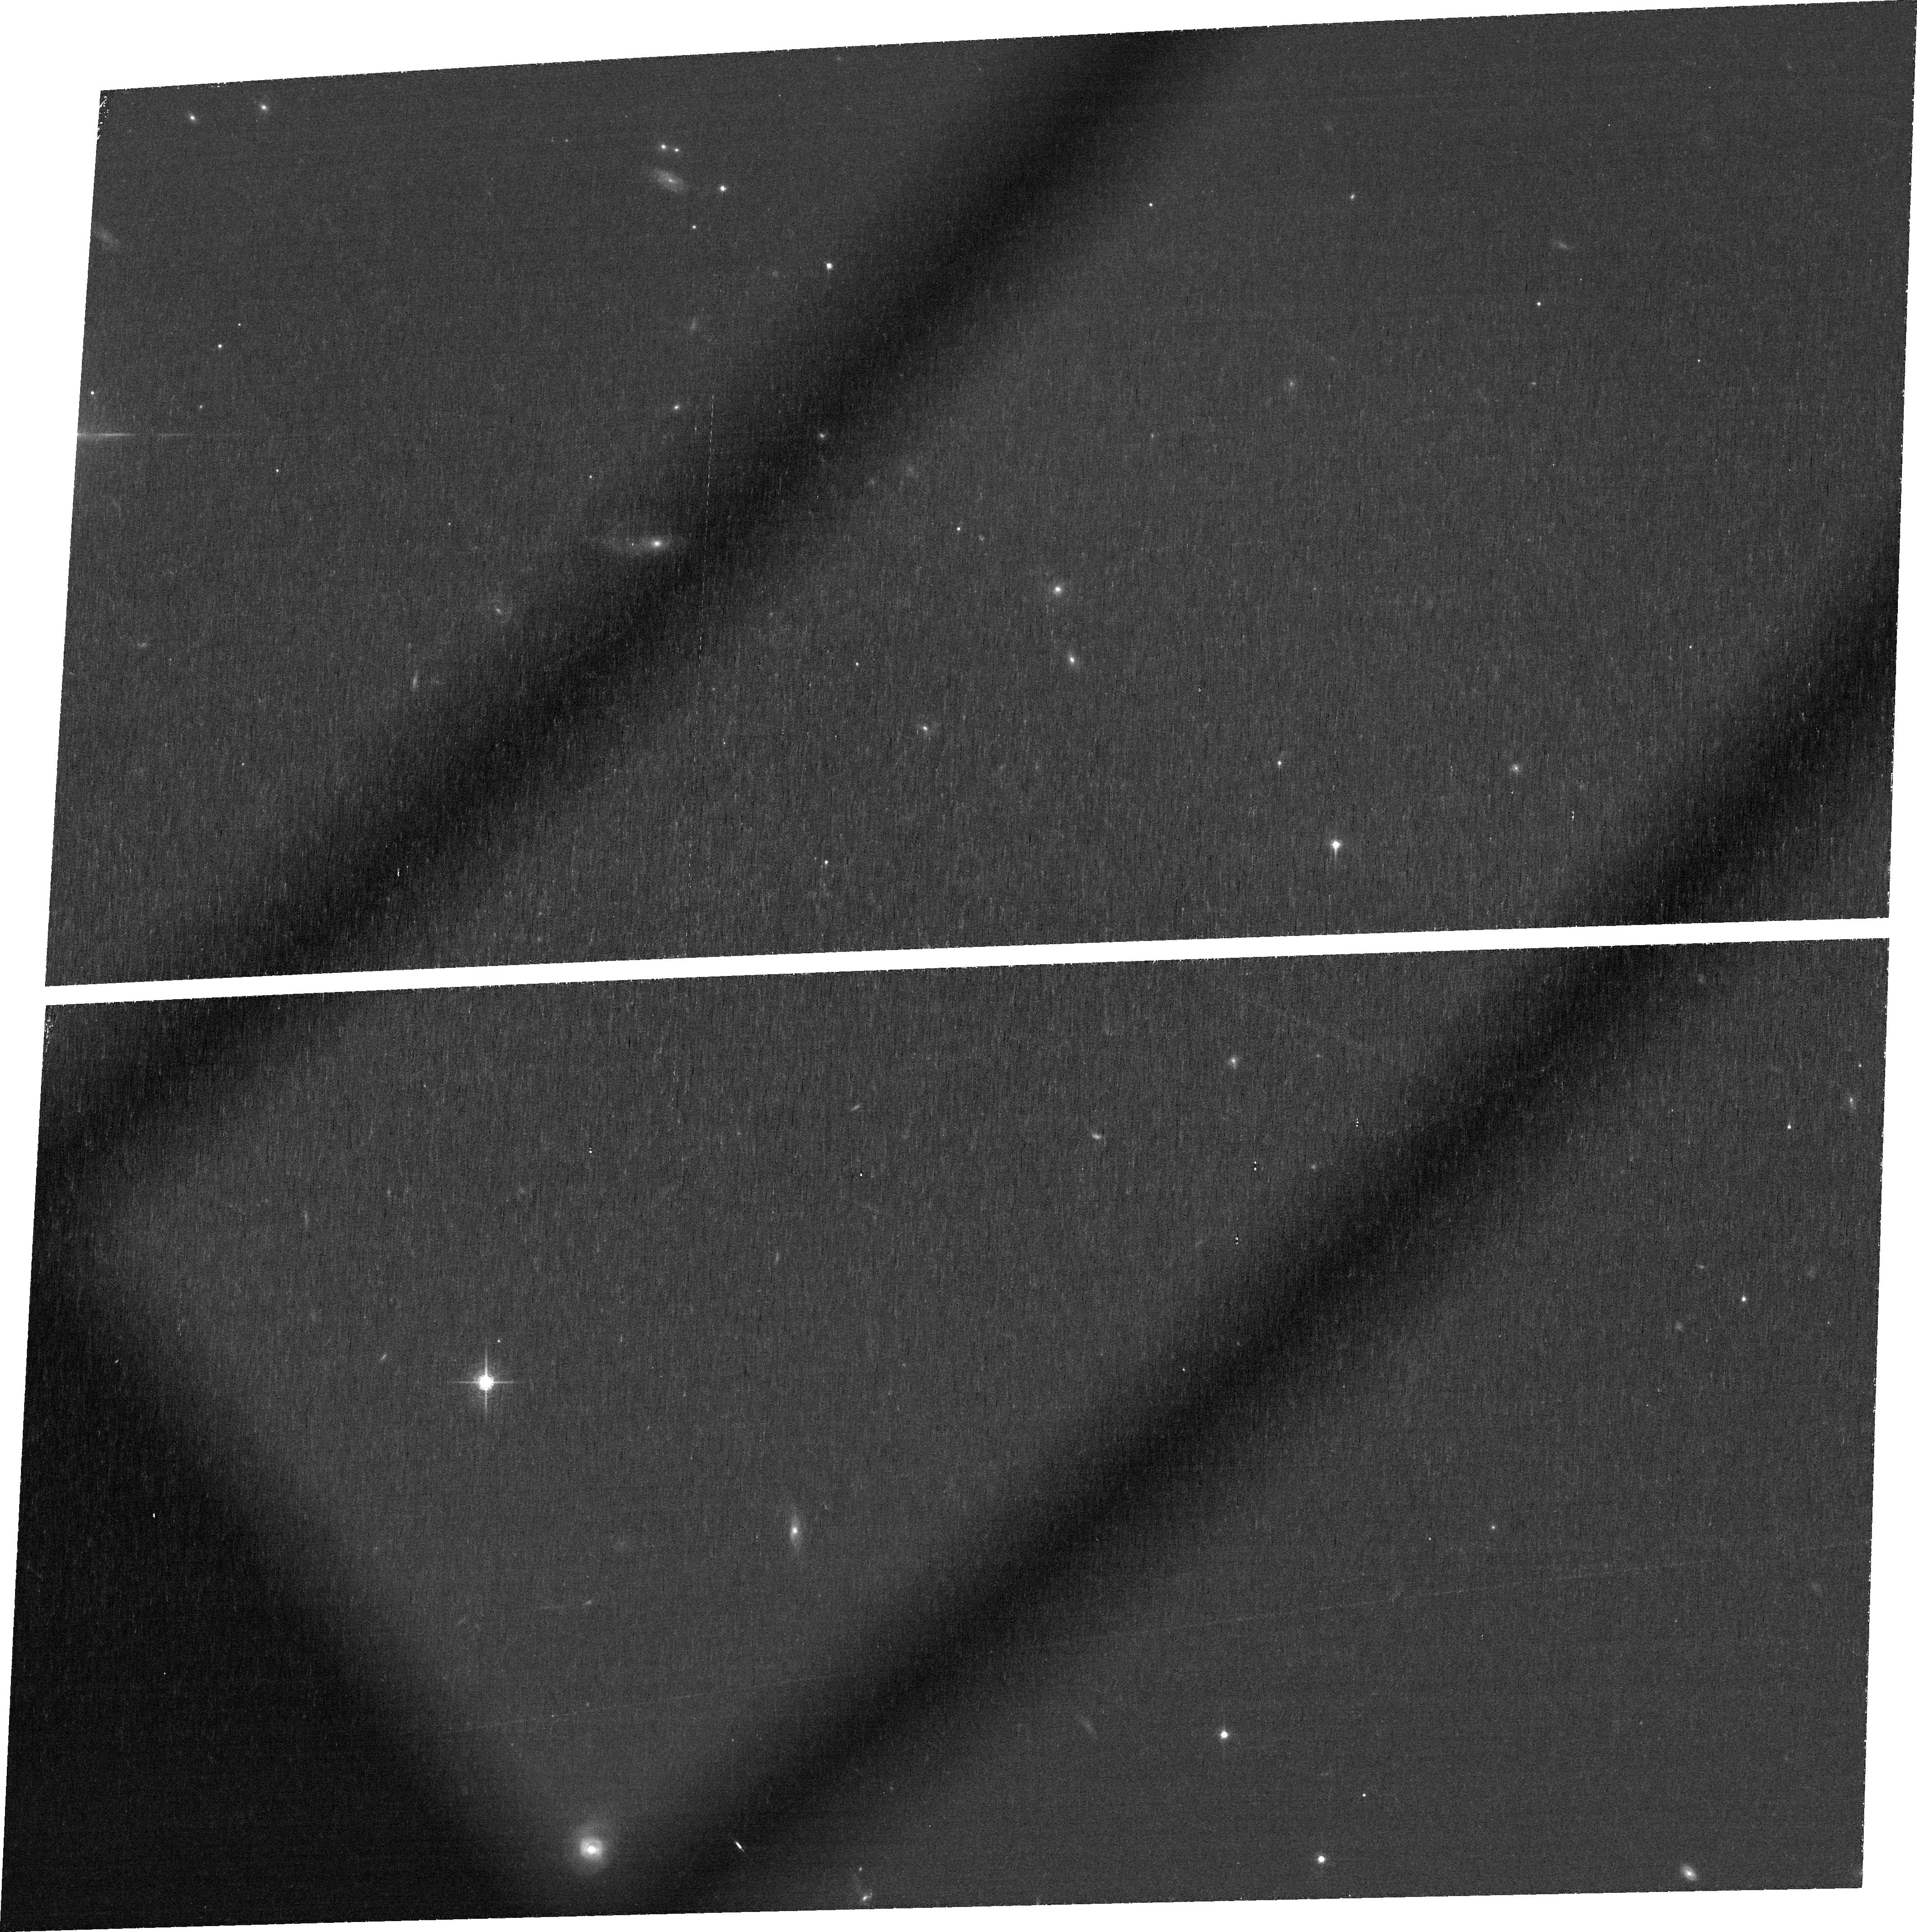
Target: SDSSJ1030+0524. Instrument: ACS/WFC. Filter: FR716N. Exposure: 1.5 h. Observation ID: jbza01020

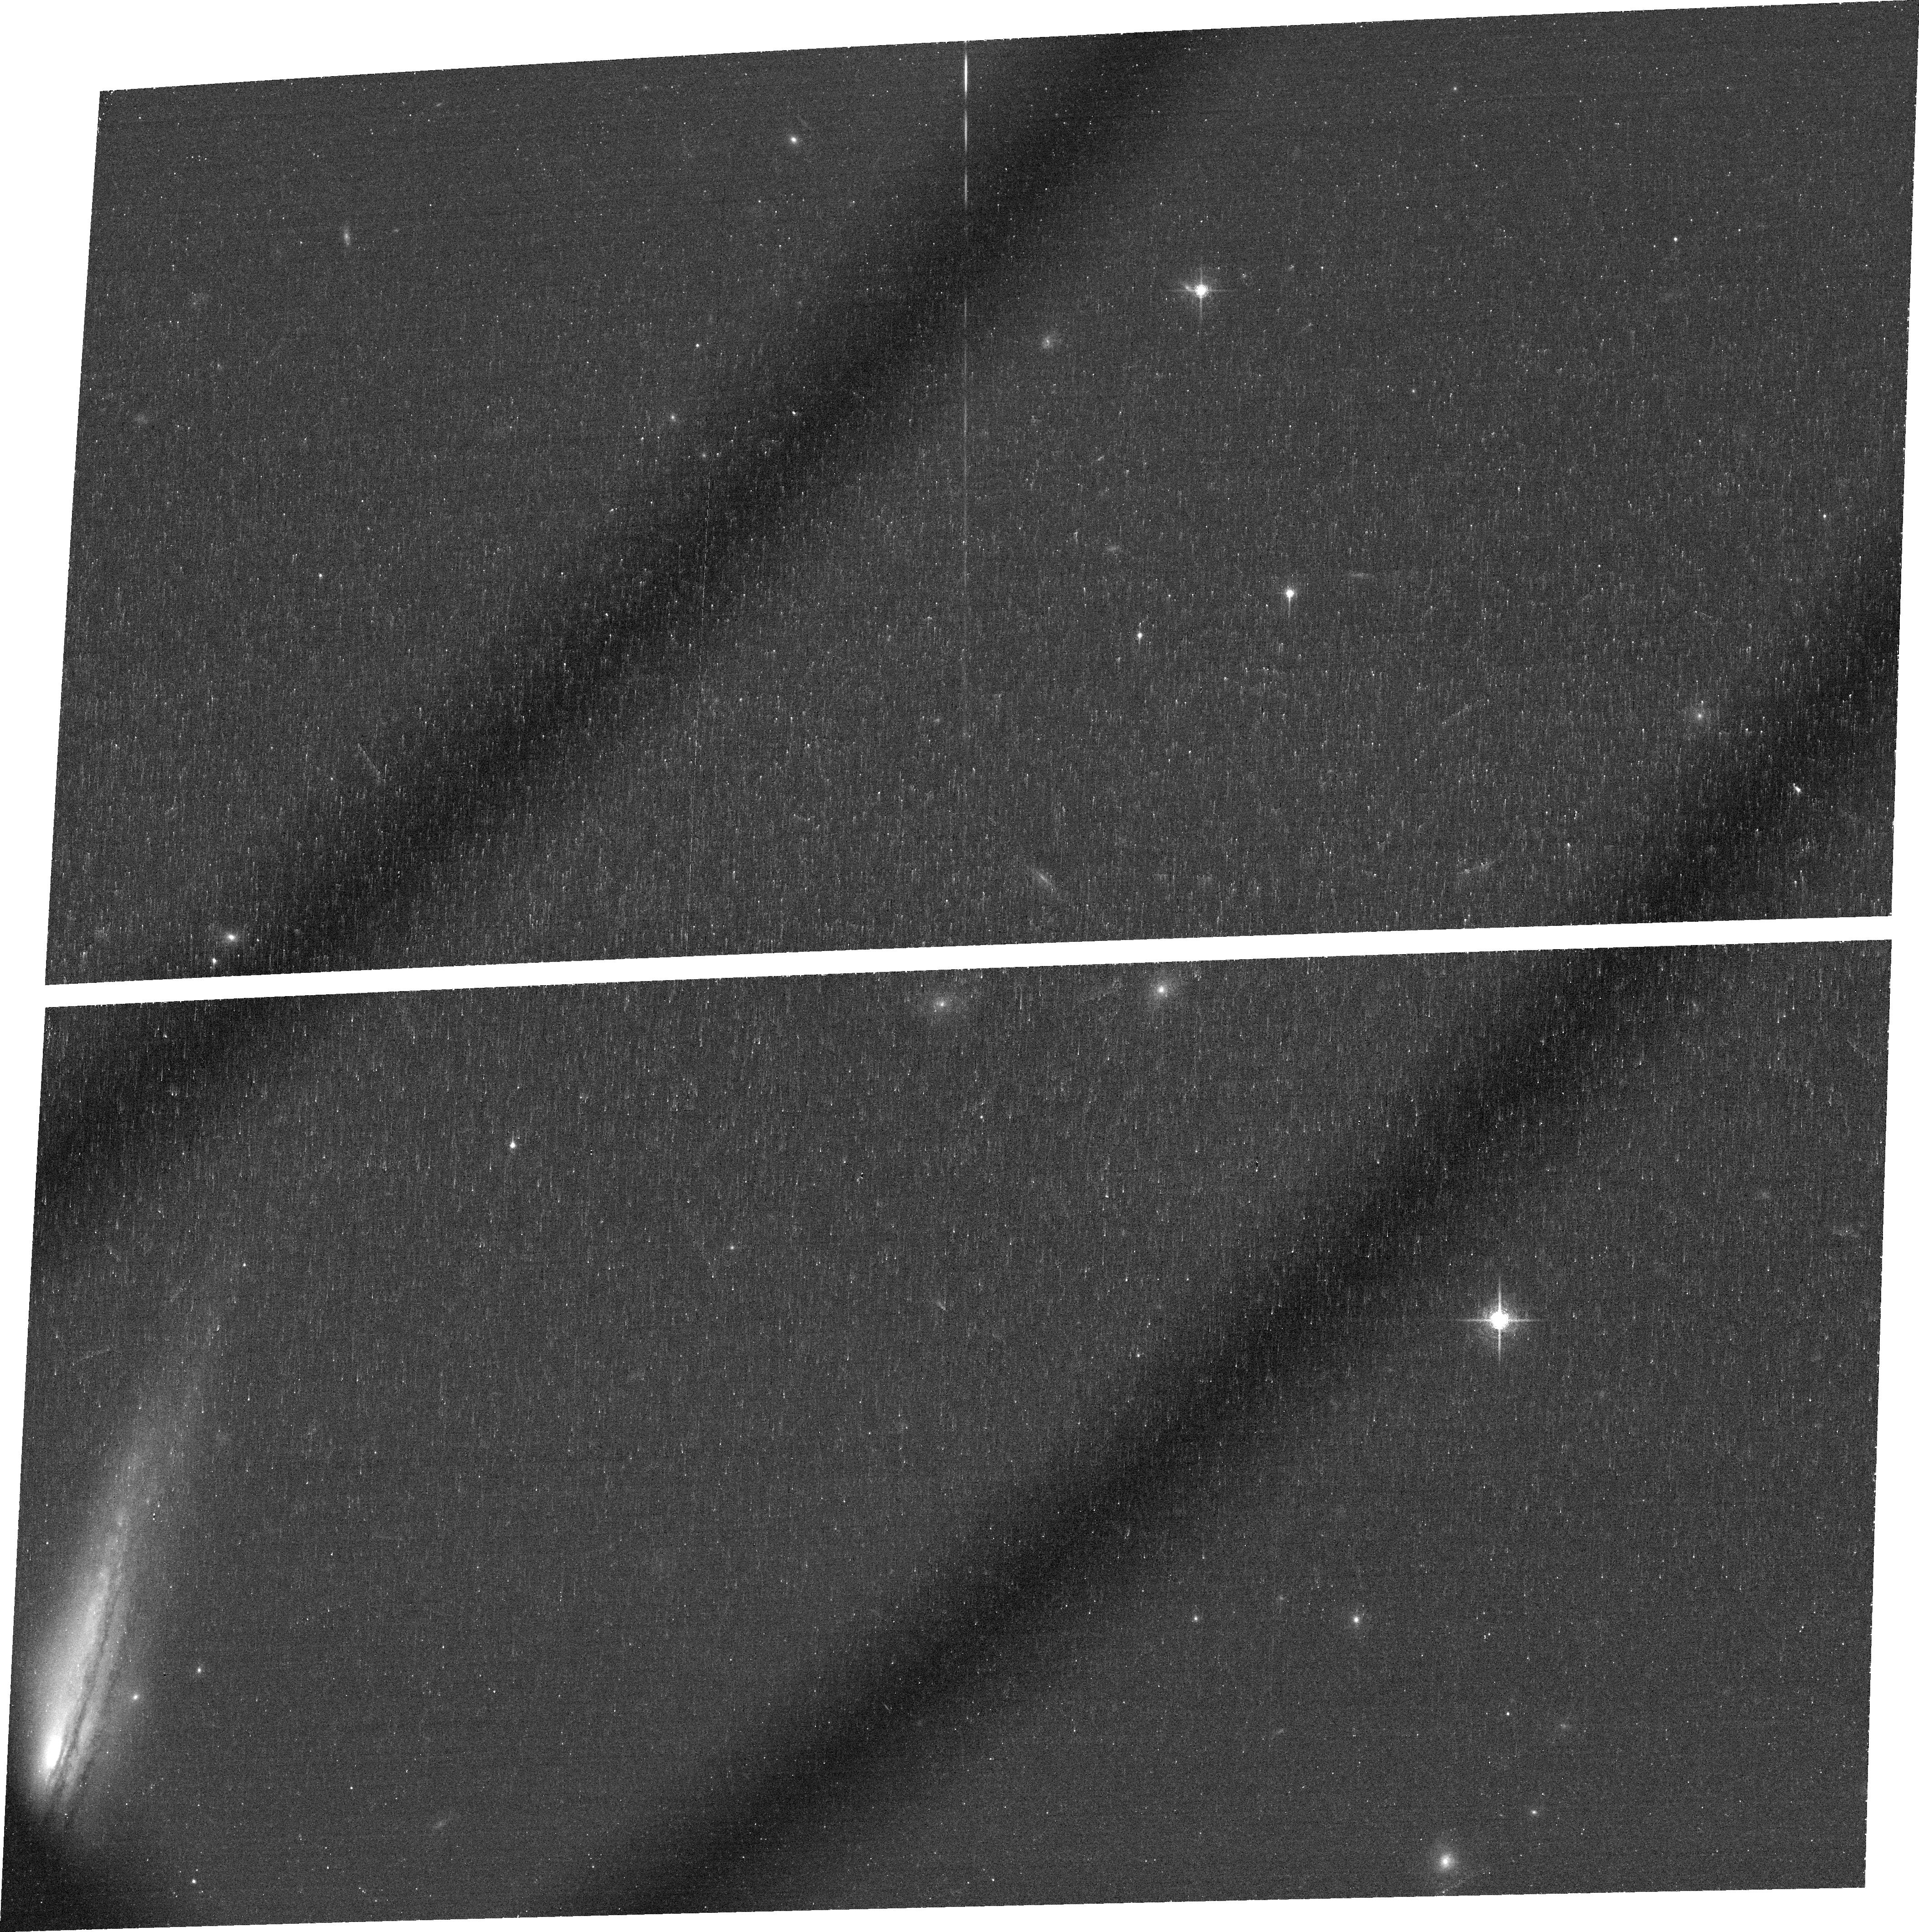
Target: SDSSJ1306+0356. Instrument: ACS/WFC. Filter: FR716N. Exposure: 39 min. Observation ID: jbza04010

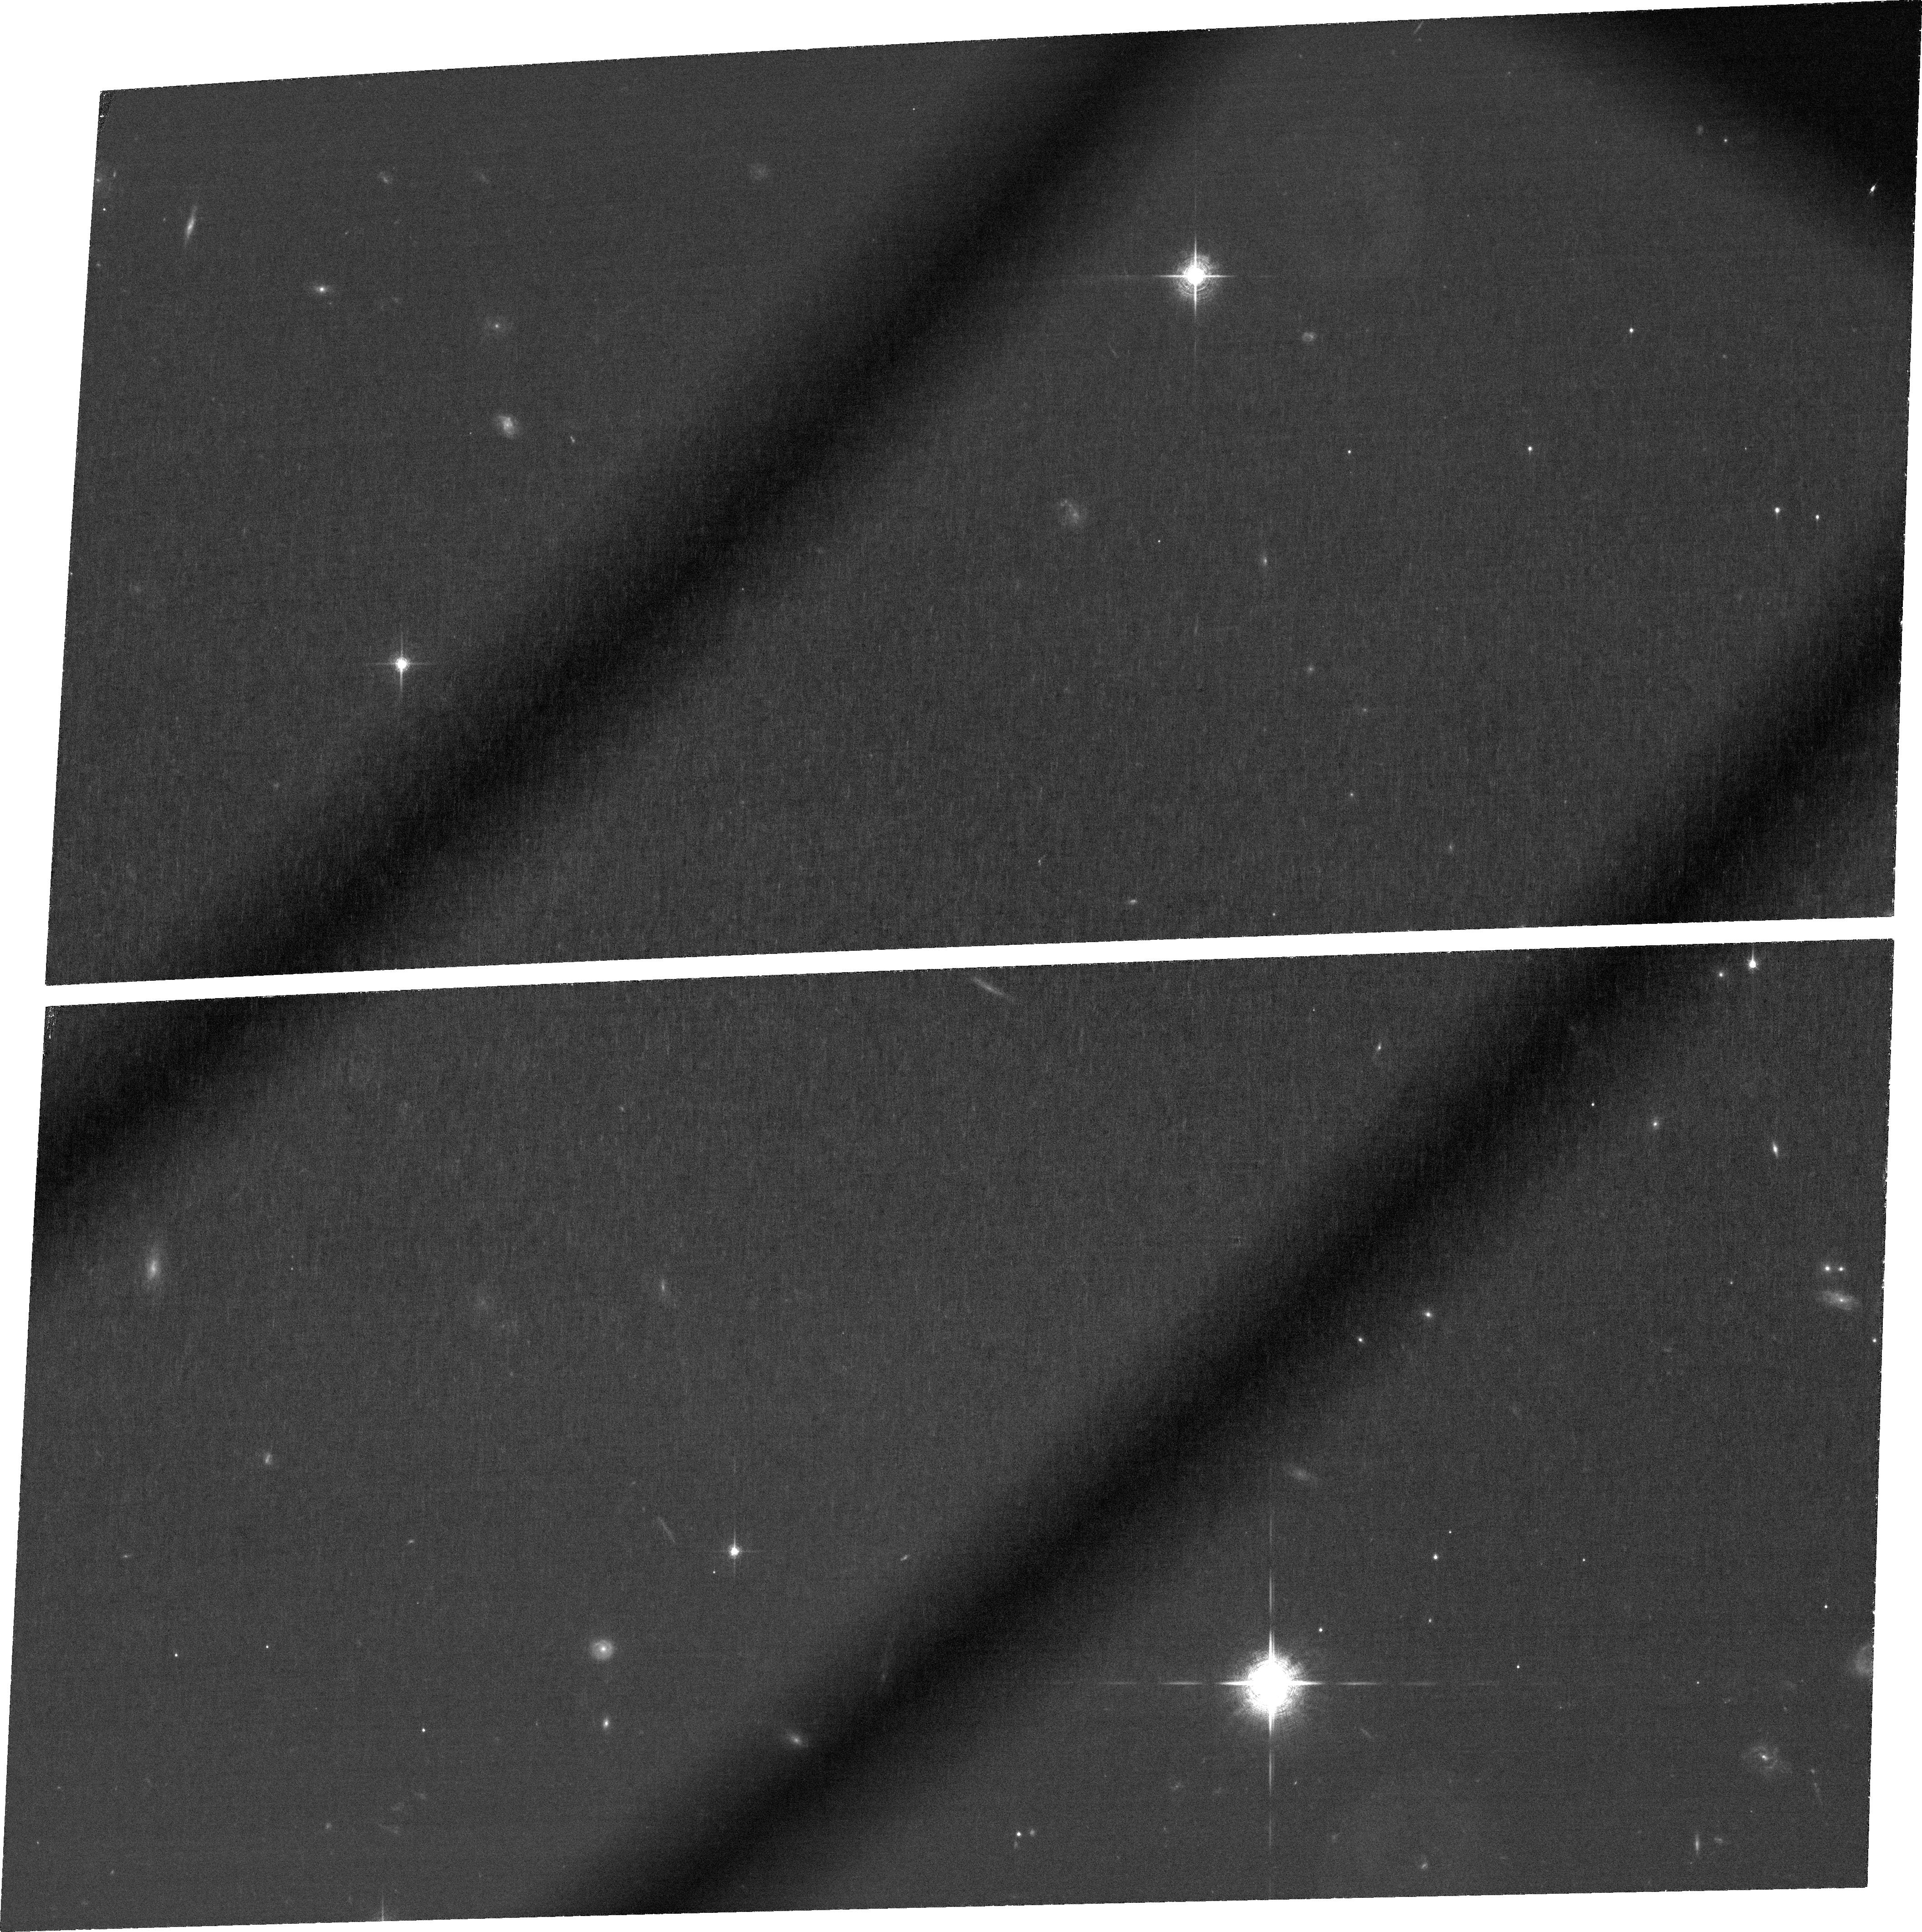
Target: SDSSJ1030+0524. Instrument: ACS/WFC. Filter: FR782N. Exposure: 3 h. Observation ID: jbza03010

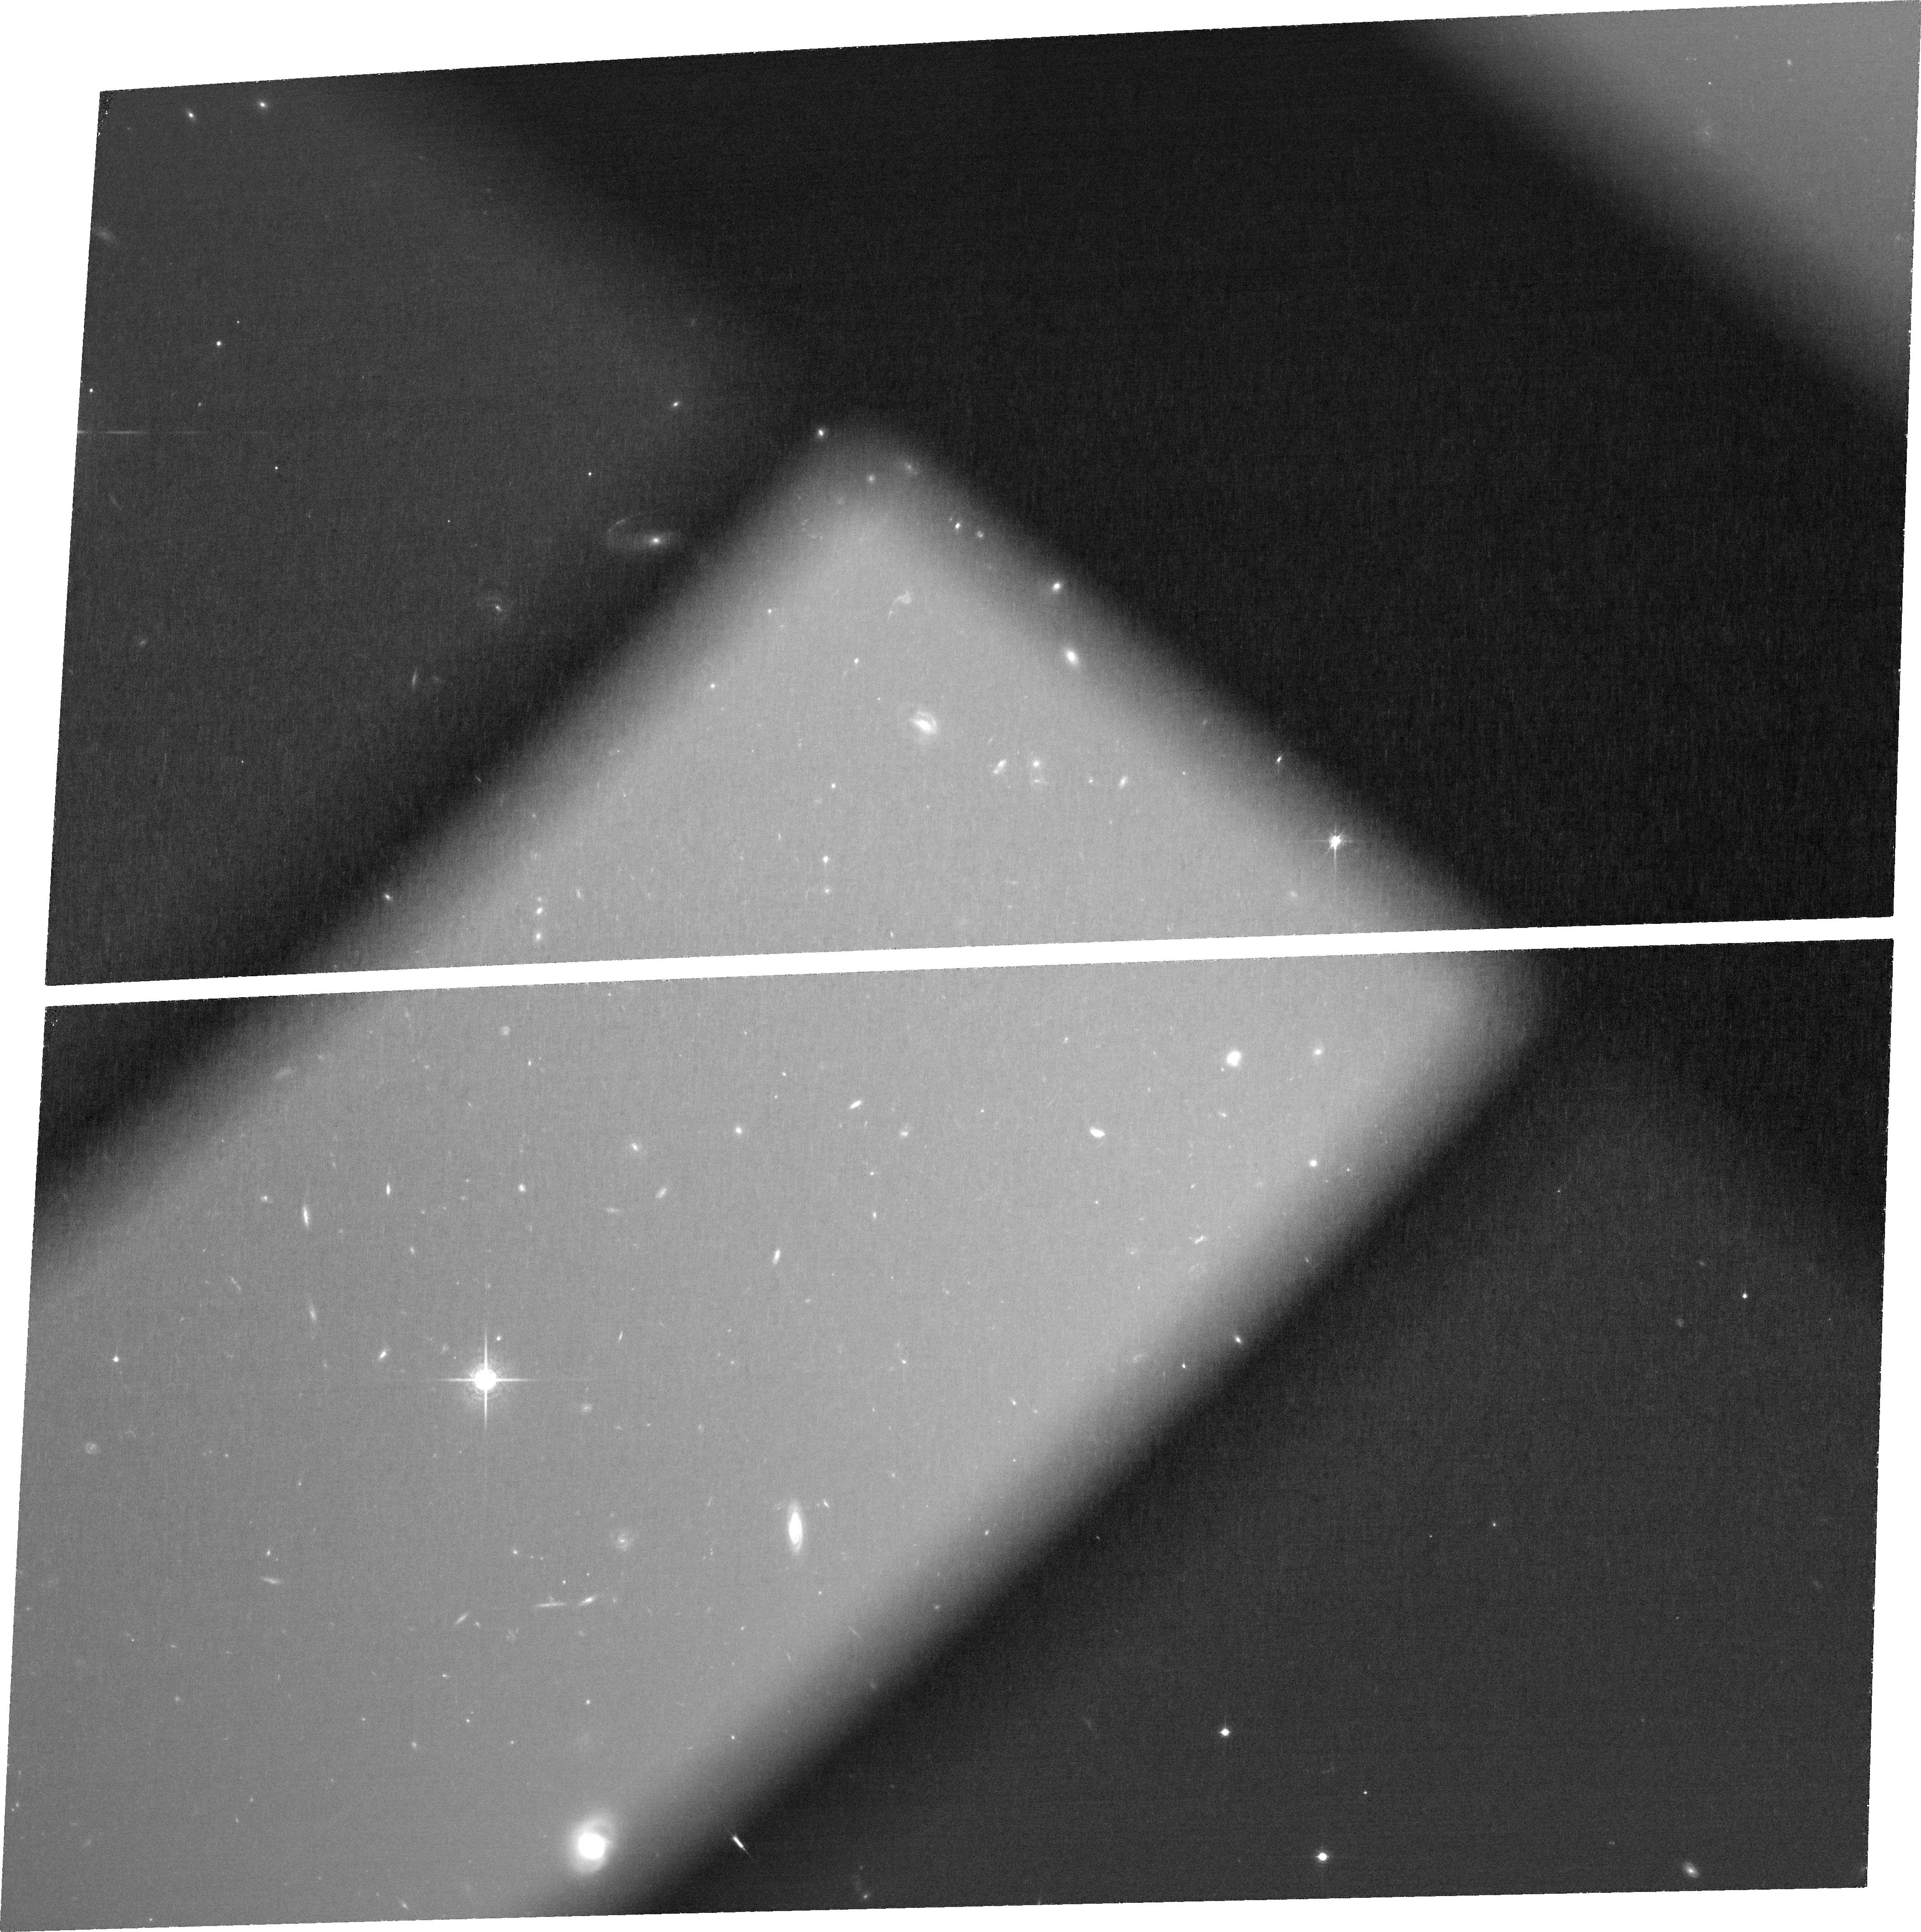
Target: SDSSJ1030+0524. Instrument: ACS/WFC. Filter: FR853N. Exposure: 3 h. Observation ID: jbza02020

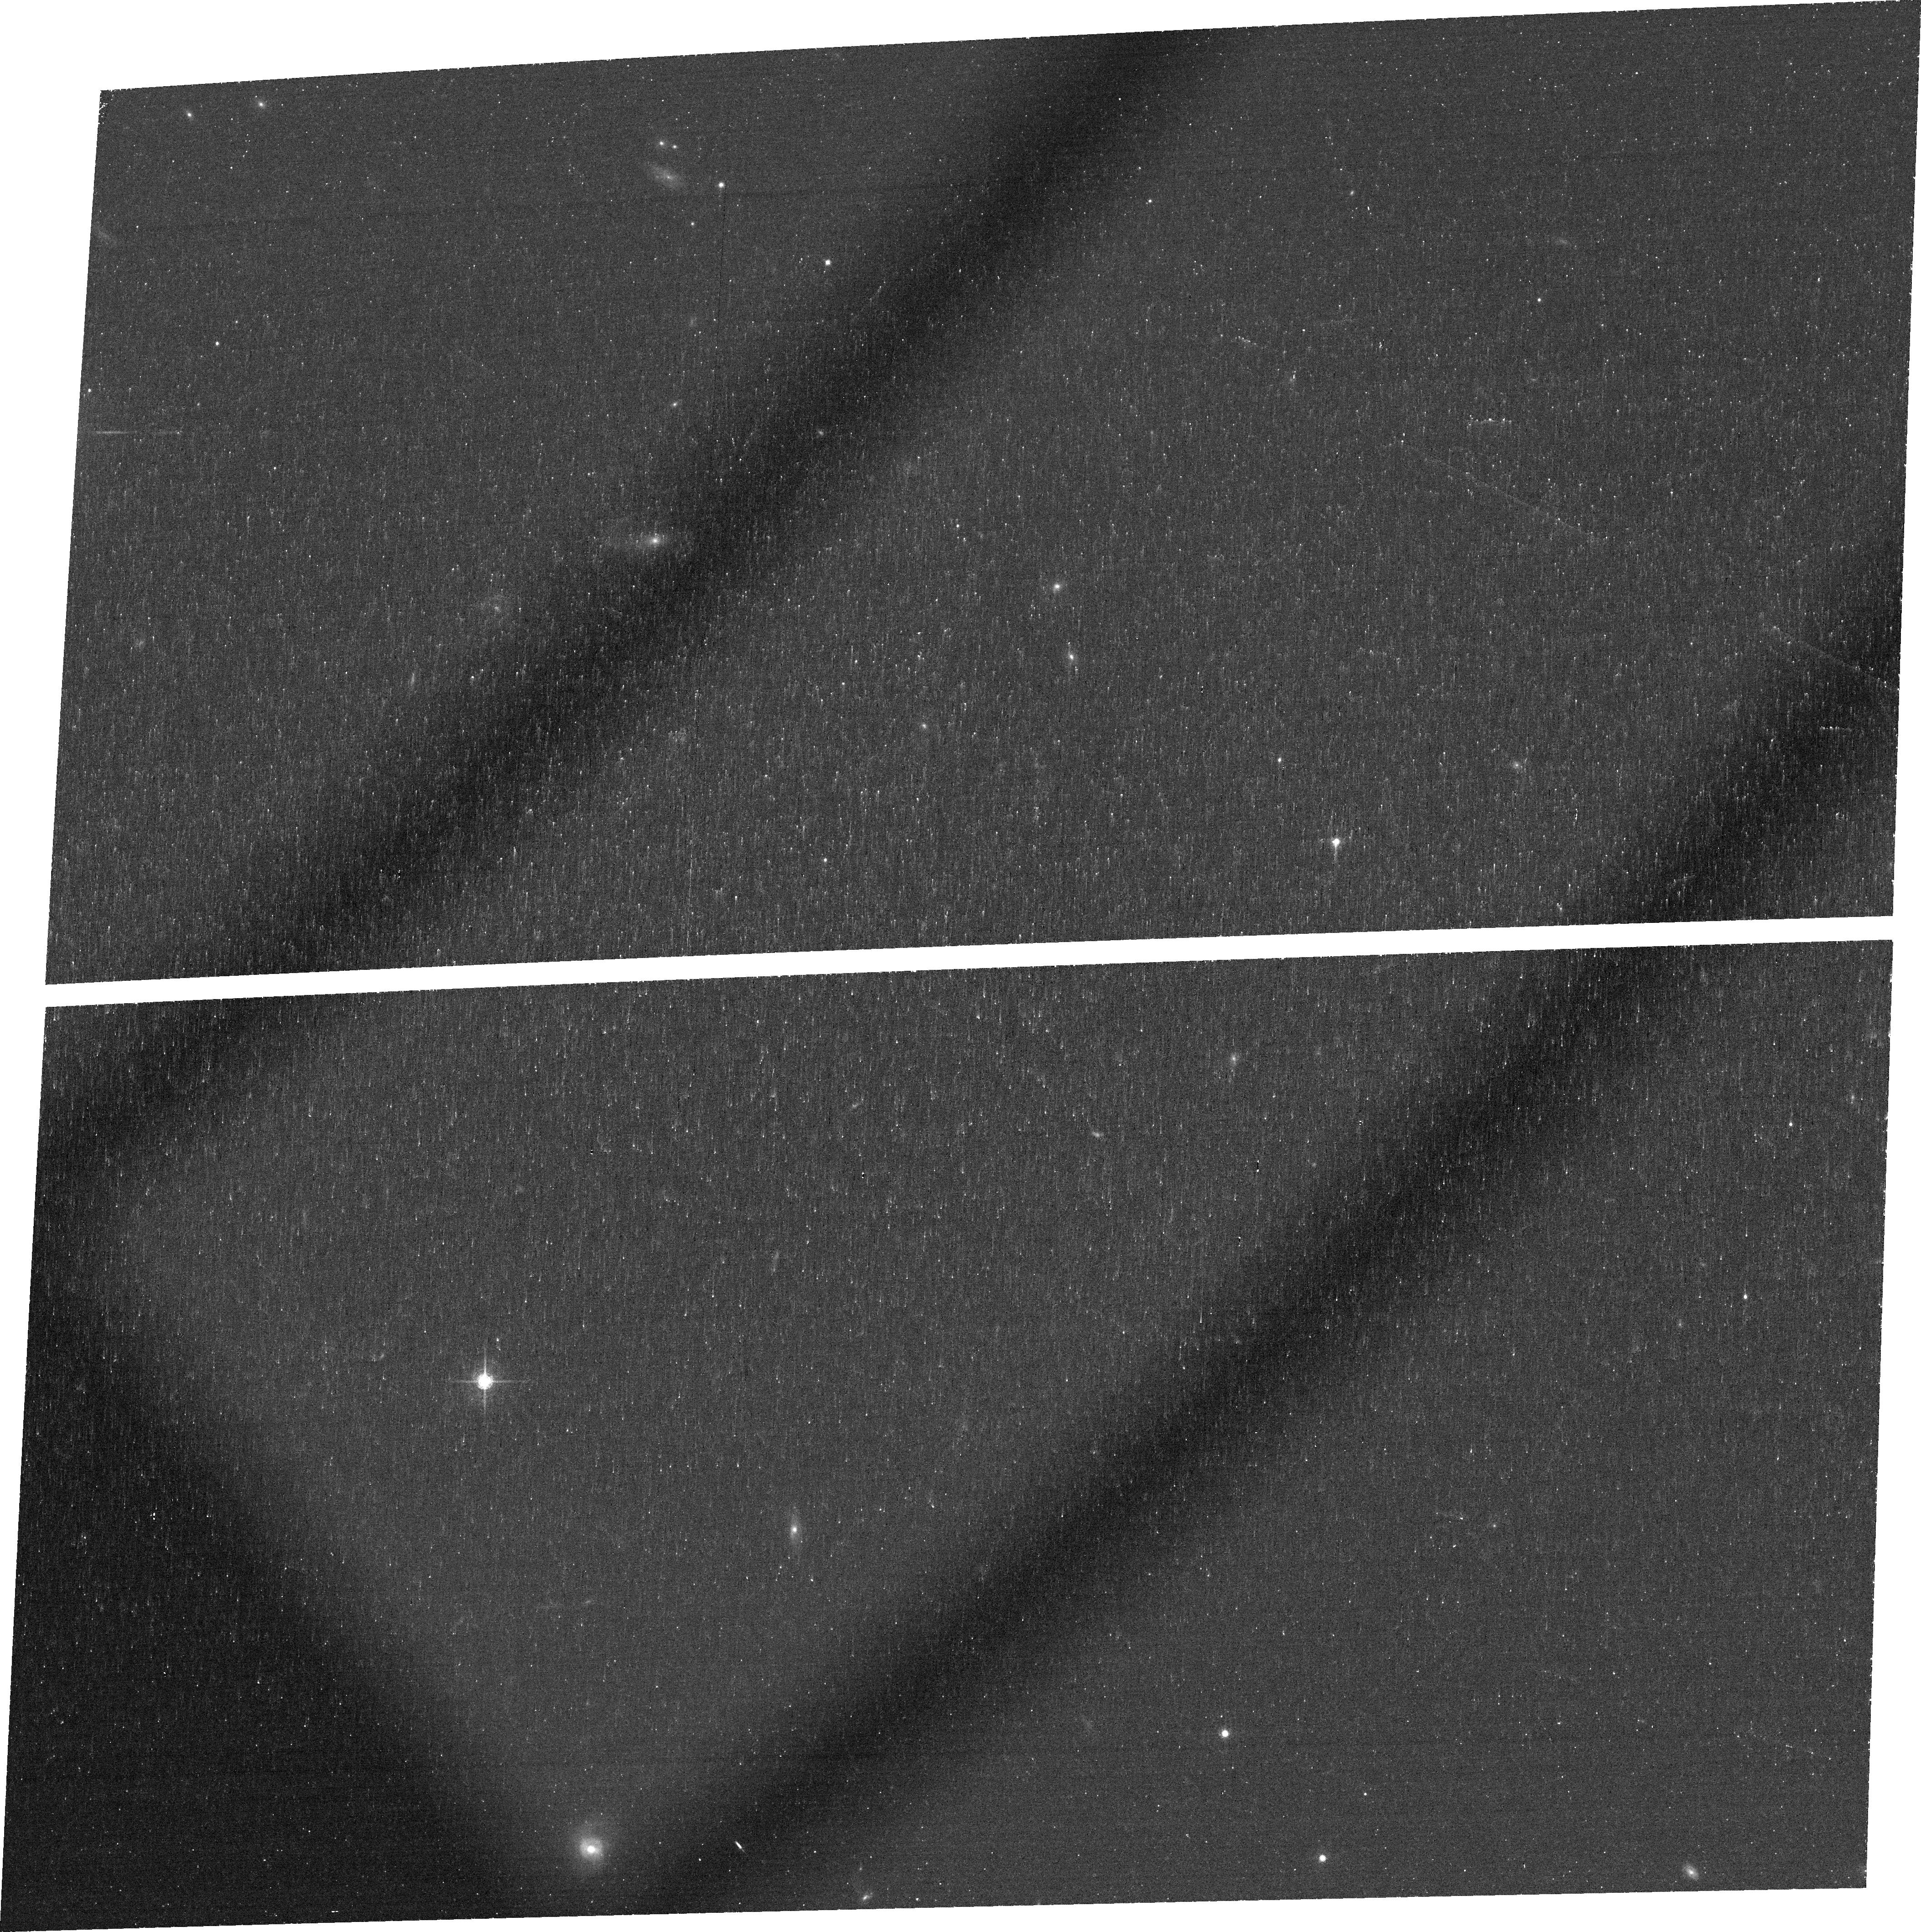
Target: SDSSJ1030+0524. Instrument: ACS/WFC. Filter: FR716N. Exposure: 42 min. Observation ID: jbza02010

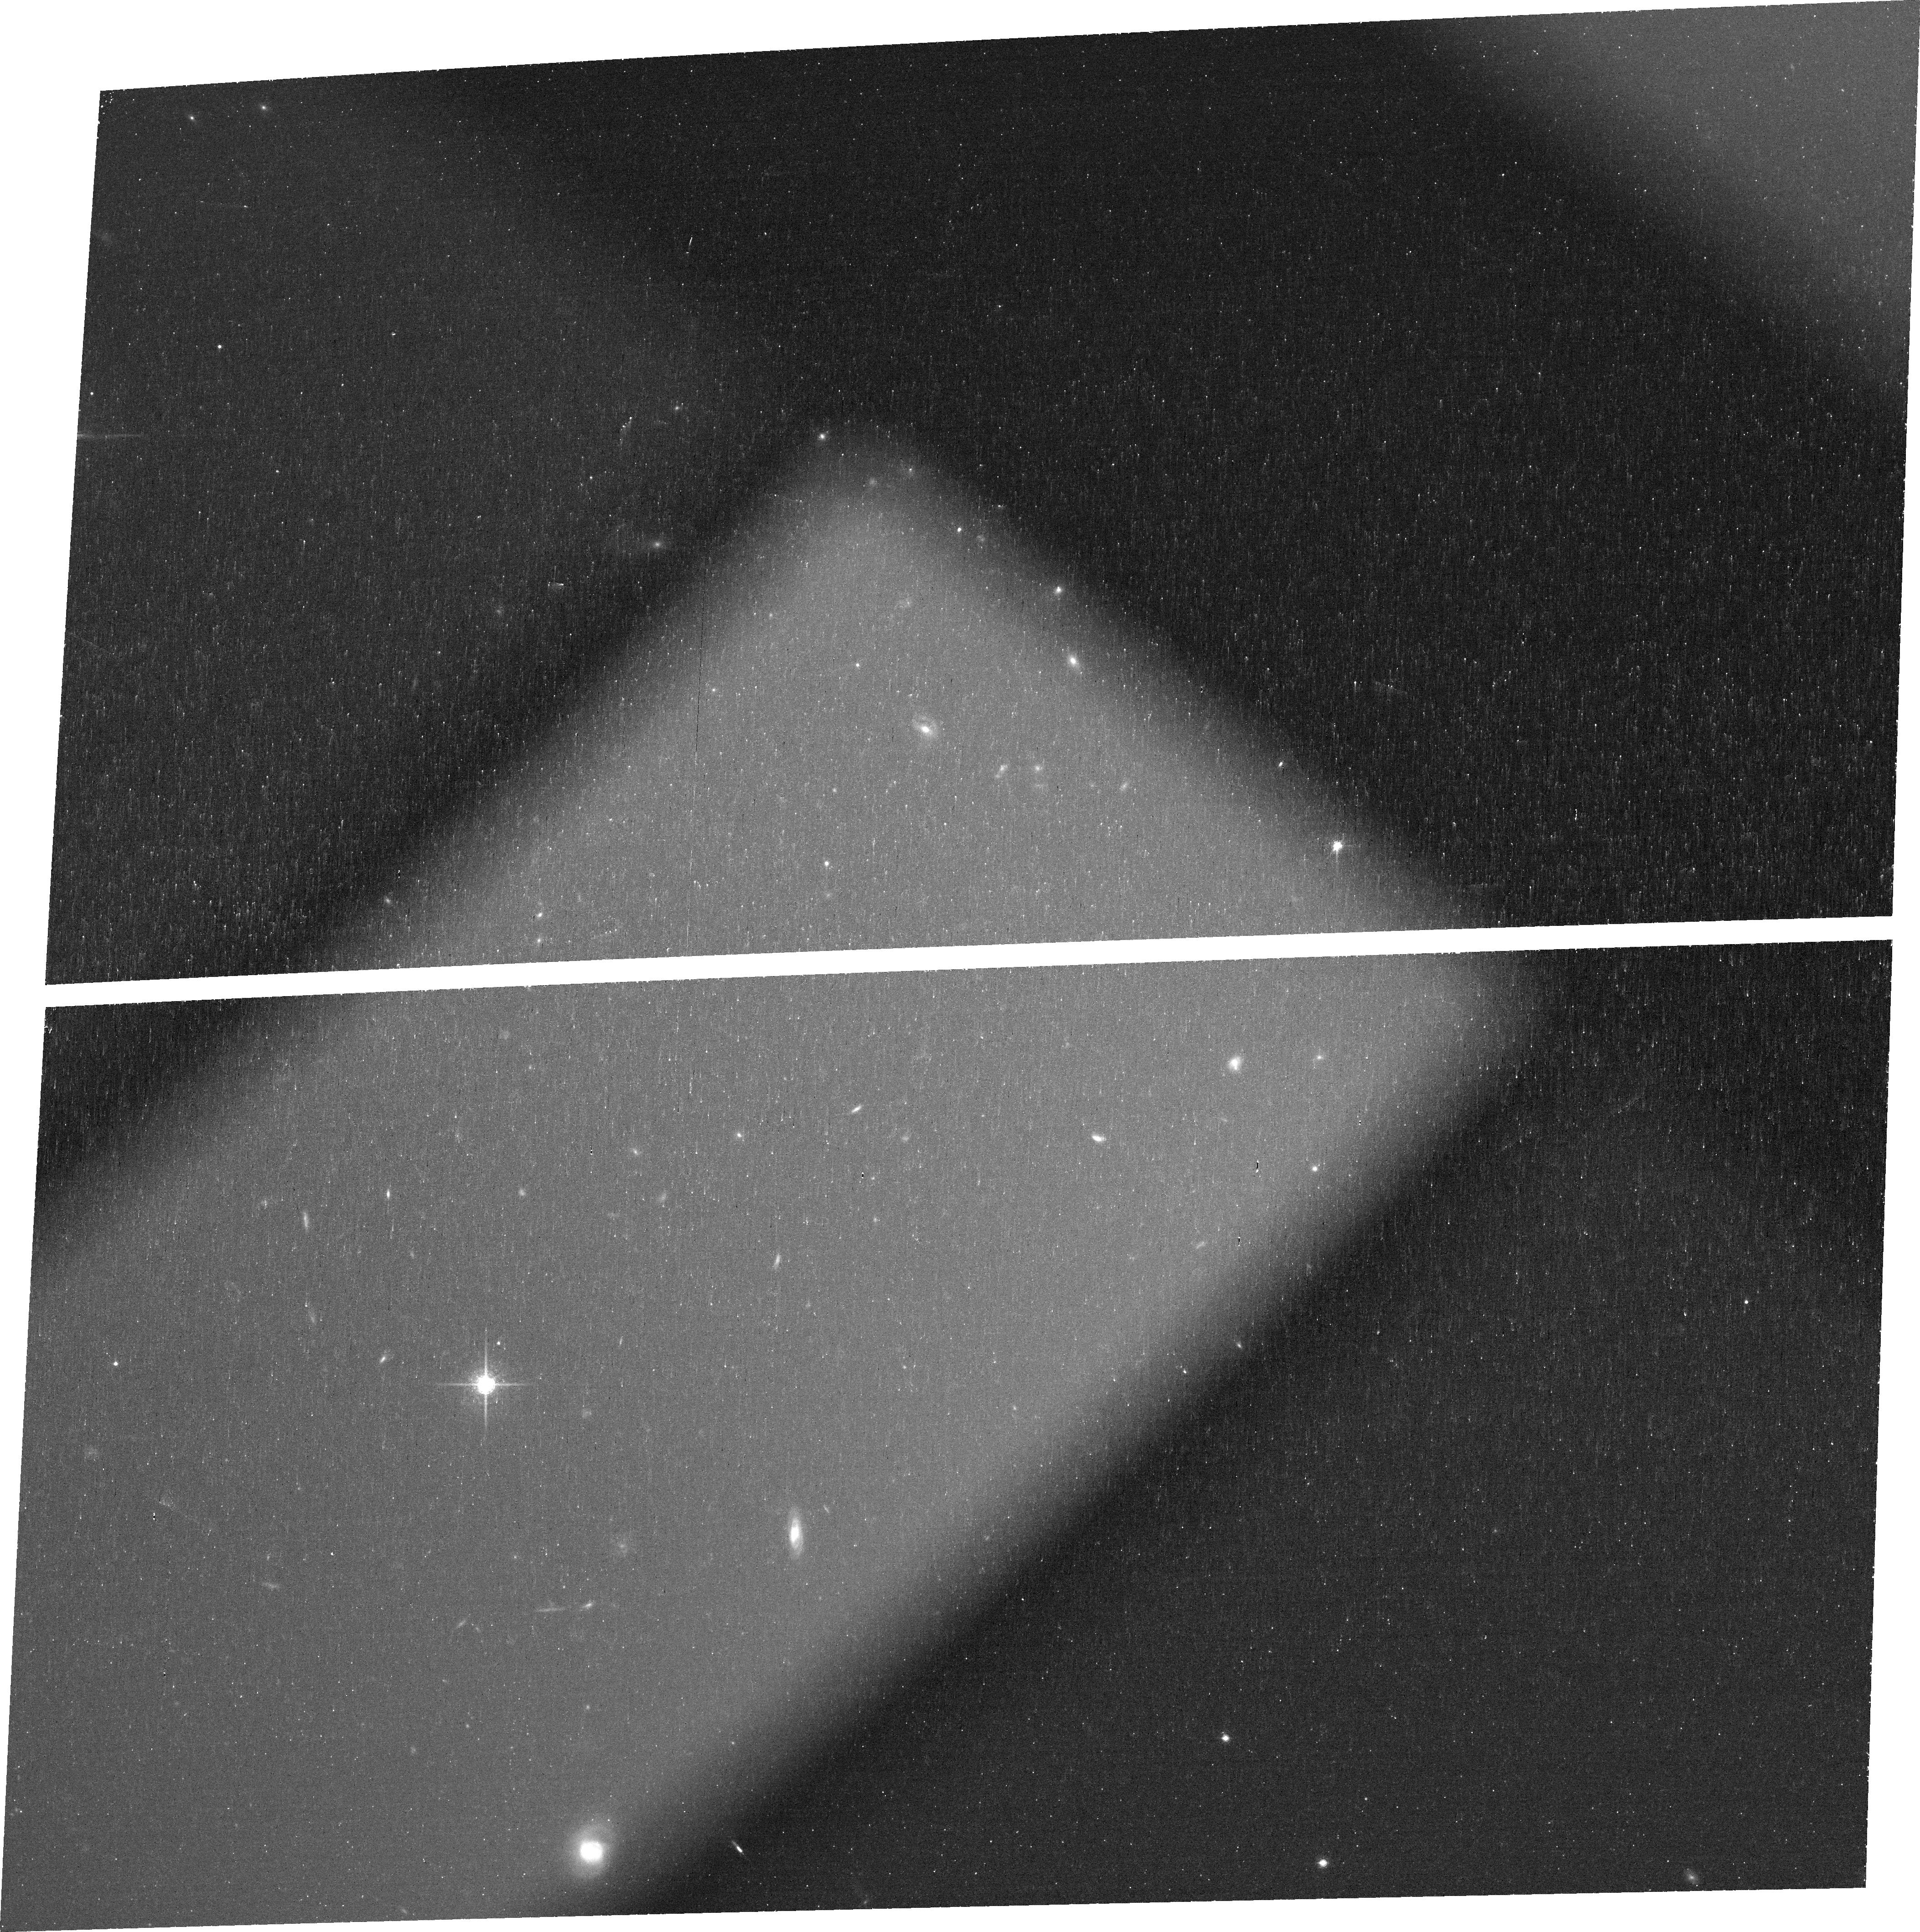
Target: SDSSJ1030+0524. Instrument: ACS/WFC. Filter: FR853N. Exposure: 42 min. Observation ID: jbza01010

Detecting Sources of Early IGM Enrichment (PI: Fan, Xiaohui)

Intergalactic medium (IGM) metal absorption lines observed in z>5 quasar spectra offer the opportunity to probe early galaxy feedback process and the nature of enriching sources in the reionization and post-reionzation era. The question of whether galaxies drove cosmological reionization depends crucially on the strength of the feedback processes that regulated their growth. Theoretical models predict that outflows dominate galaxy growth and through it the ionizing luminosity function; at the same time, these superwind outflows would enrich their surrounding IGM, resulting in a strong IGM-galaxy correlation. We propose to test this idea directly by identifying and studying the host galaxies of four known IGM CIV absorbers along two quasar lines of sight at z=5-6. We will center the ACS ramp filters on the Ly alpha wavelengths corresponding to the CIV absorbers' as-yet-undiscovered host galaxies. With deep imaging, we will then detect Ly alpha emission from galaxies with star formation rates as low as ~1 M_sun/yr that lie within impact parameters of ~150 kpc (physical) from the quasars. We will use existing deep broad-band imaging to eliminate contaminants and constrain the properties of the absorbers' host galaxies. By combining our results with the single existing CIV galaxy detection at z>5, we will construct the first sample allowing direct statistical constraints on the nature of feedback near the end of the reionization epoch and providing tests to models of IGM enrichment and ionization.